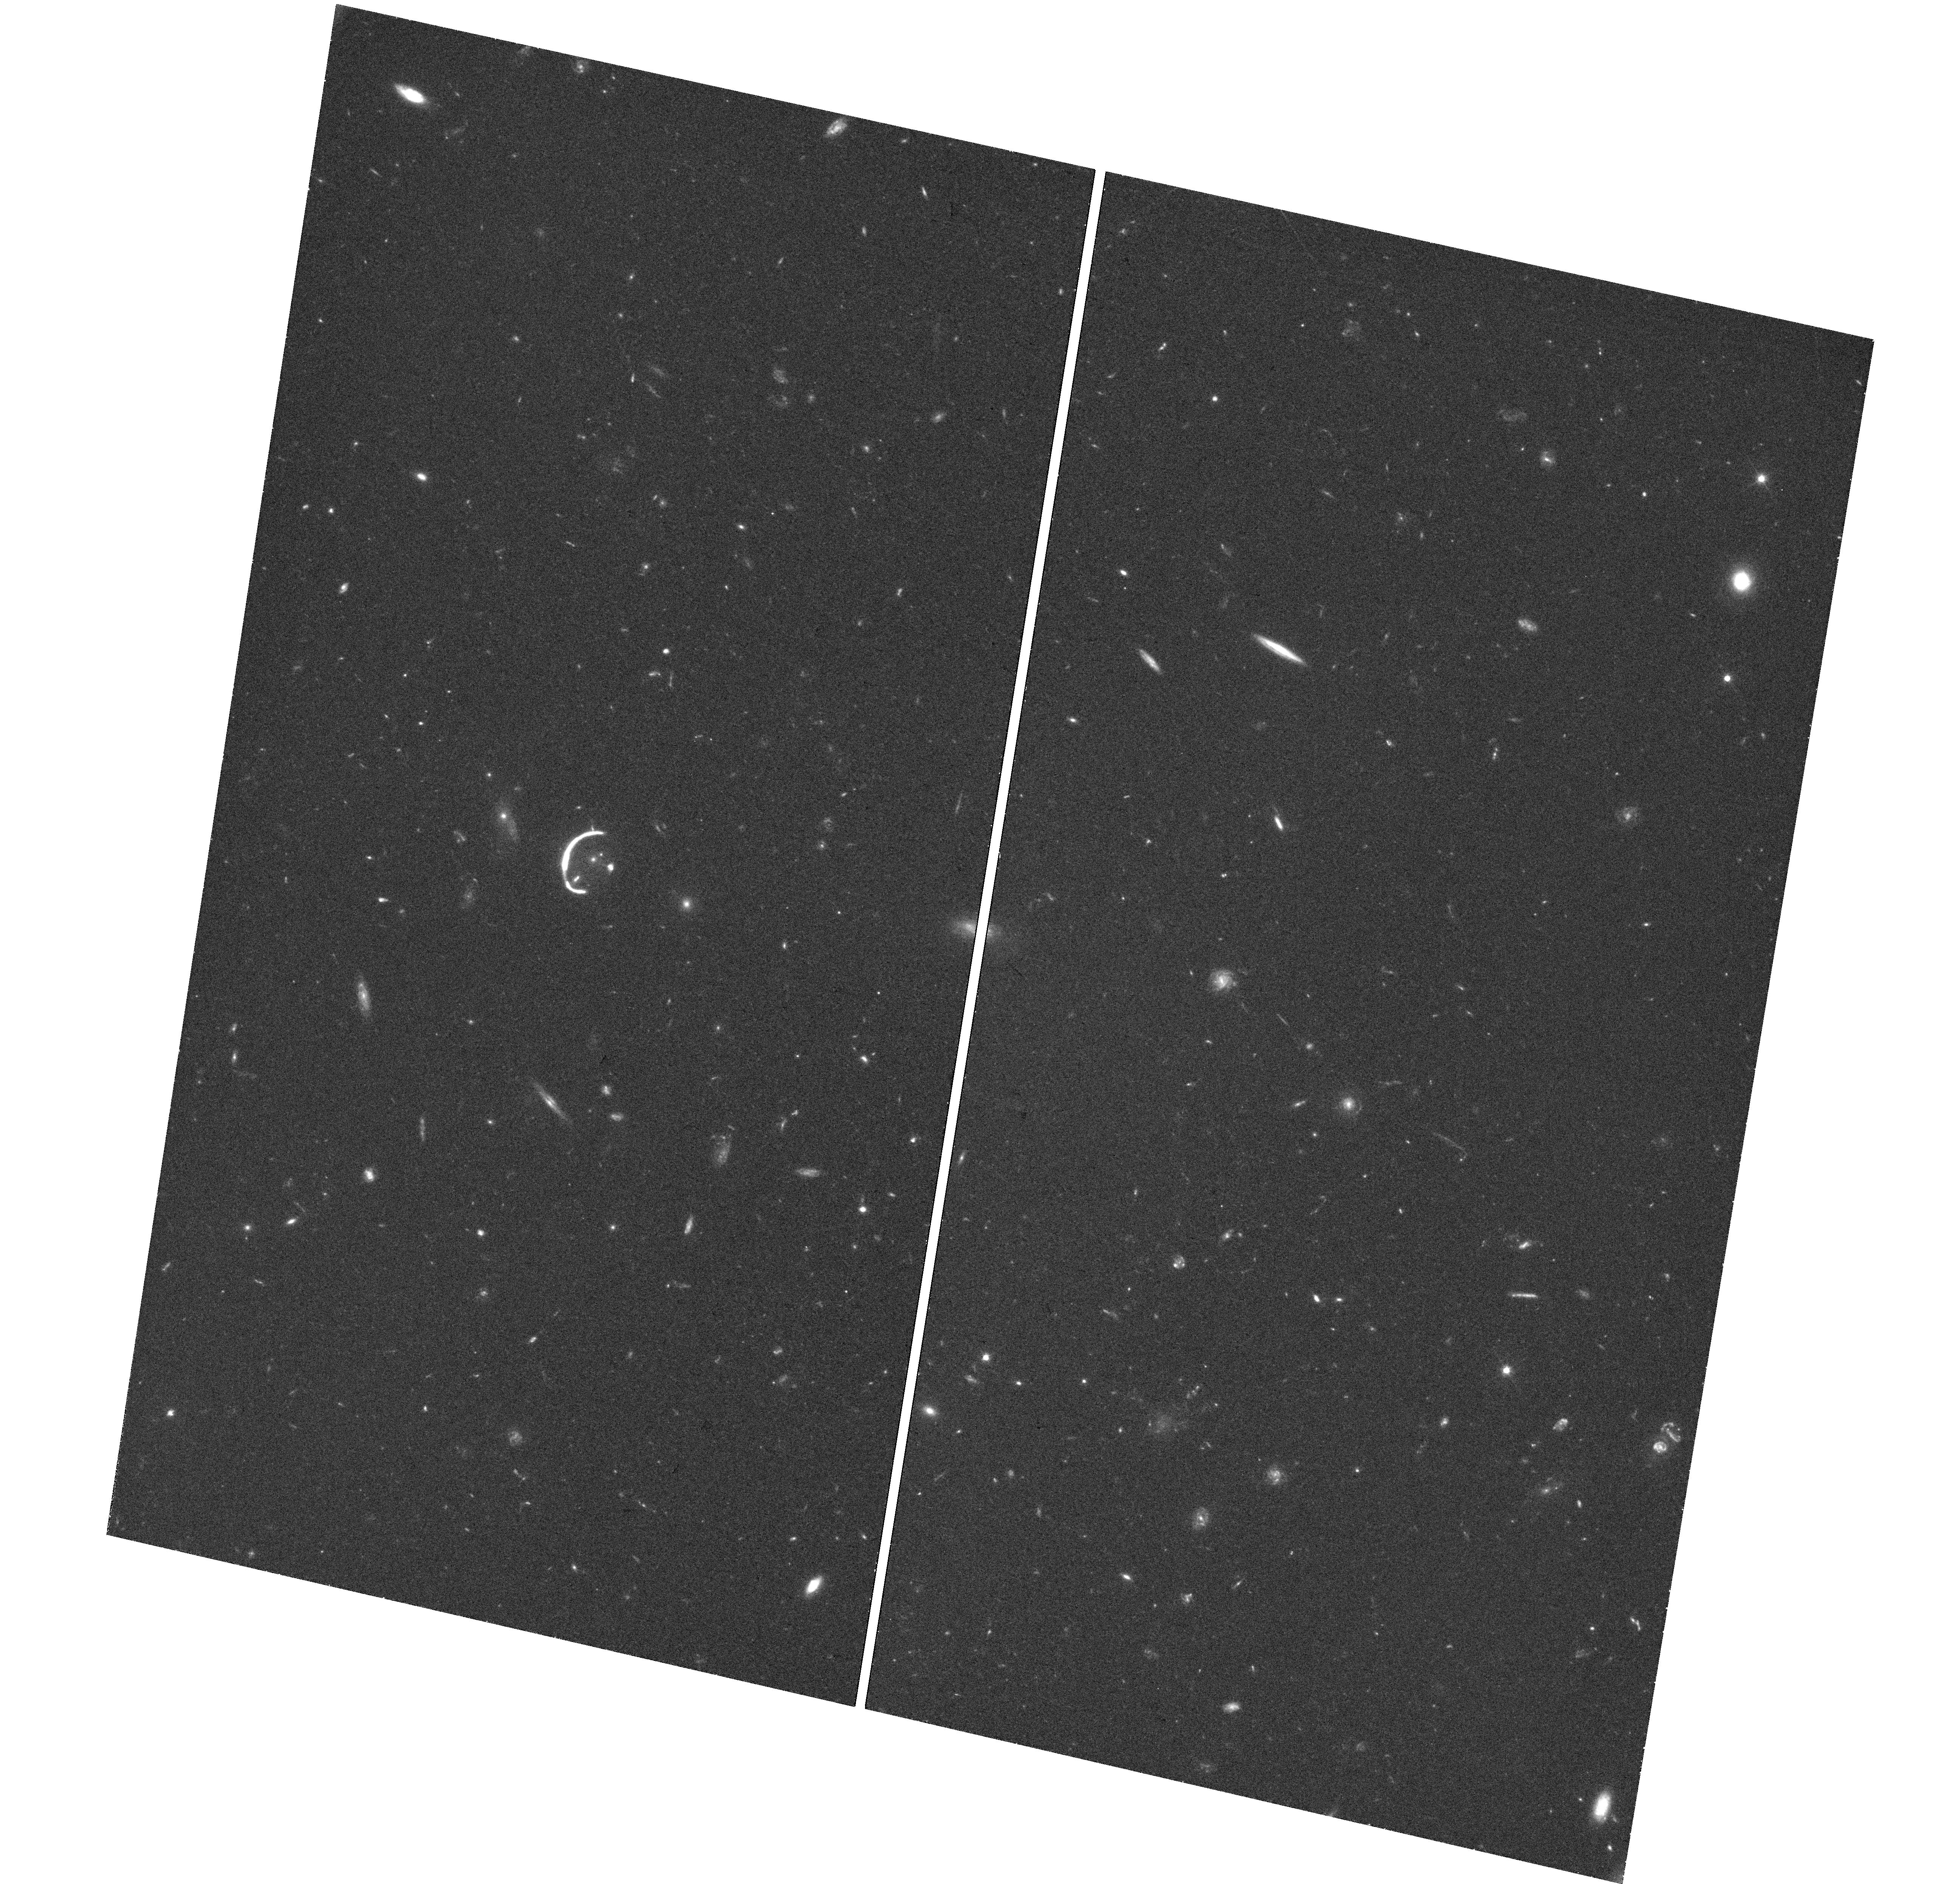
Target: SDSSJ1059+4251
Instrument: WFC3/UVIS
Filter: F606W
Exposure: 43 min
Observation ID: hst_15223_01_wfc3_uvis_f606w_idg501

The Brightest Galaxy-Scale Lens (PI: Auger, Matthew)

We have very recently discovered the brightest galaxy-scale lens known to date (r = 18.7). This system is ideally suited for spatially resolved studies of the source galaxy at a redshift z = 2.8, i.e., the peak epoch of star formation. Such bright galaxy-scale lenses are key to constraining the evolutionary processes which take place at these redshifts owing to their high magnifications and simple lensing mass distributions; furthermore, they allow an extremely sensitive probe of dark substructures within the lensing galaxy. The requested deep, high-resolution imaging will be used to robustly infer the lensing potential and `de-lens' the galaxy to probe its structure on scales as small as ~20 pc, and will greatly facilitate future spectroscopic observations with, for example, JWST.